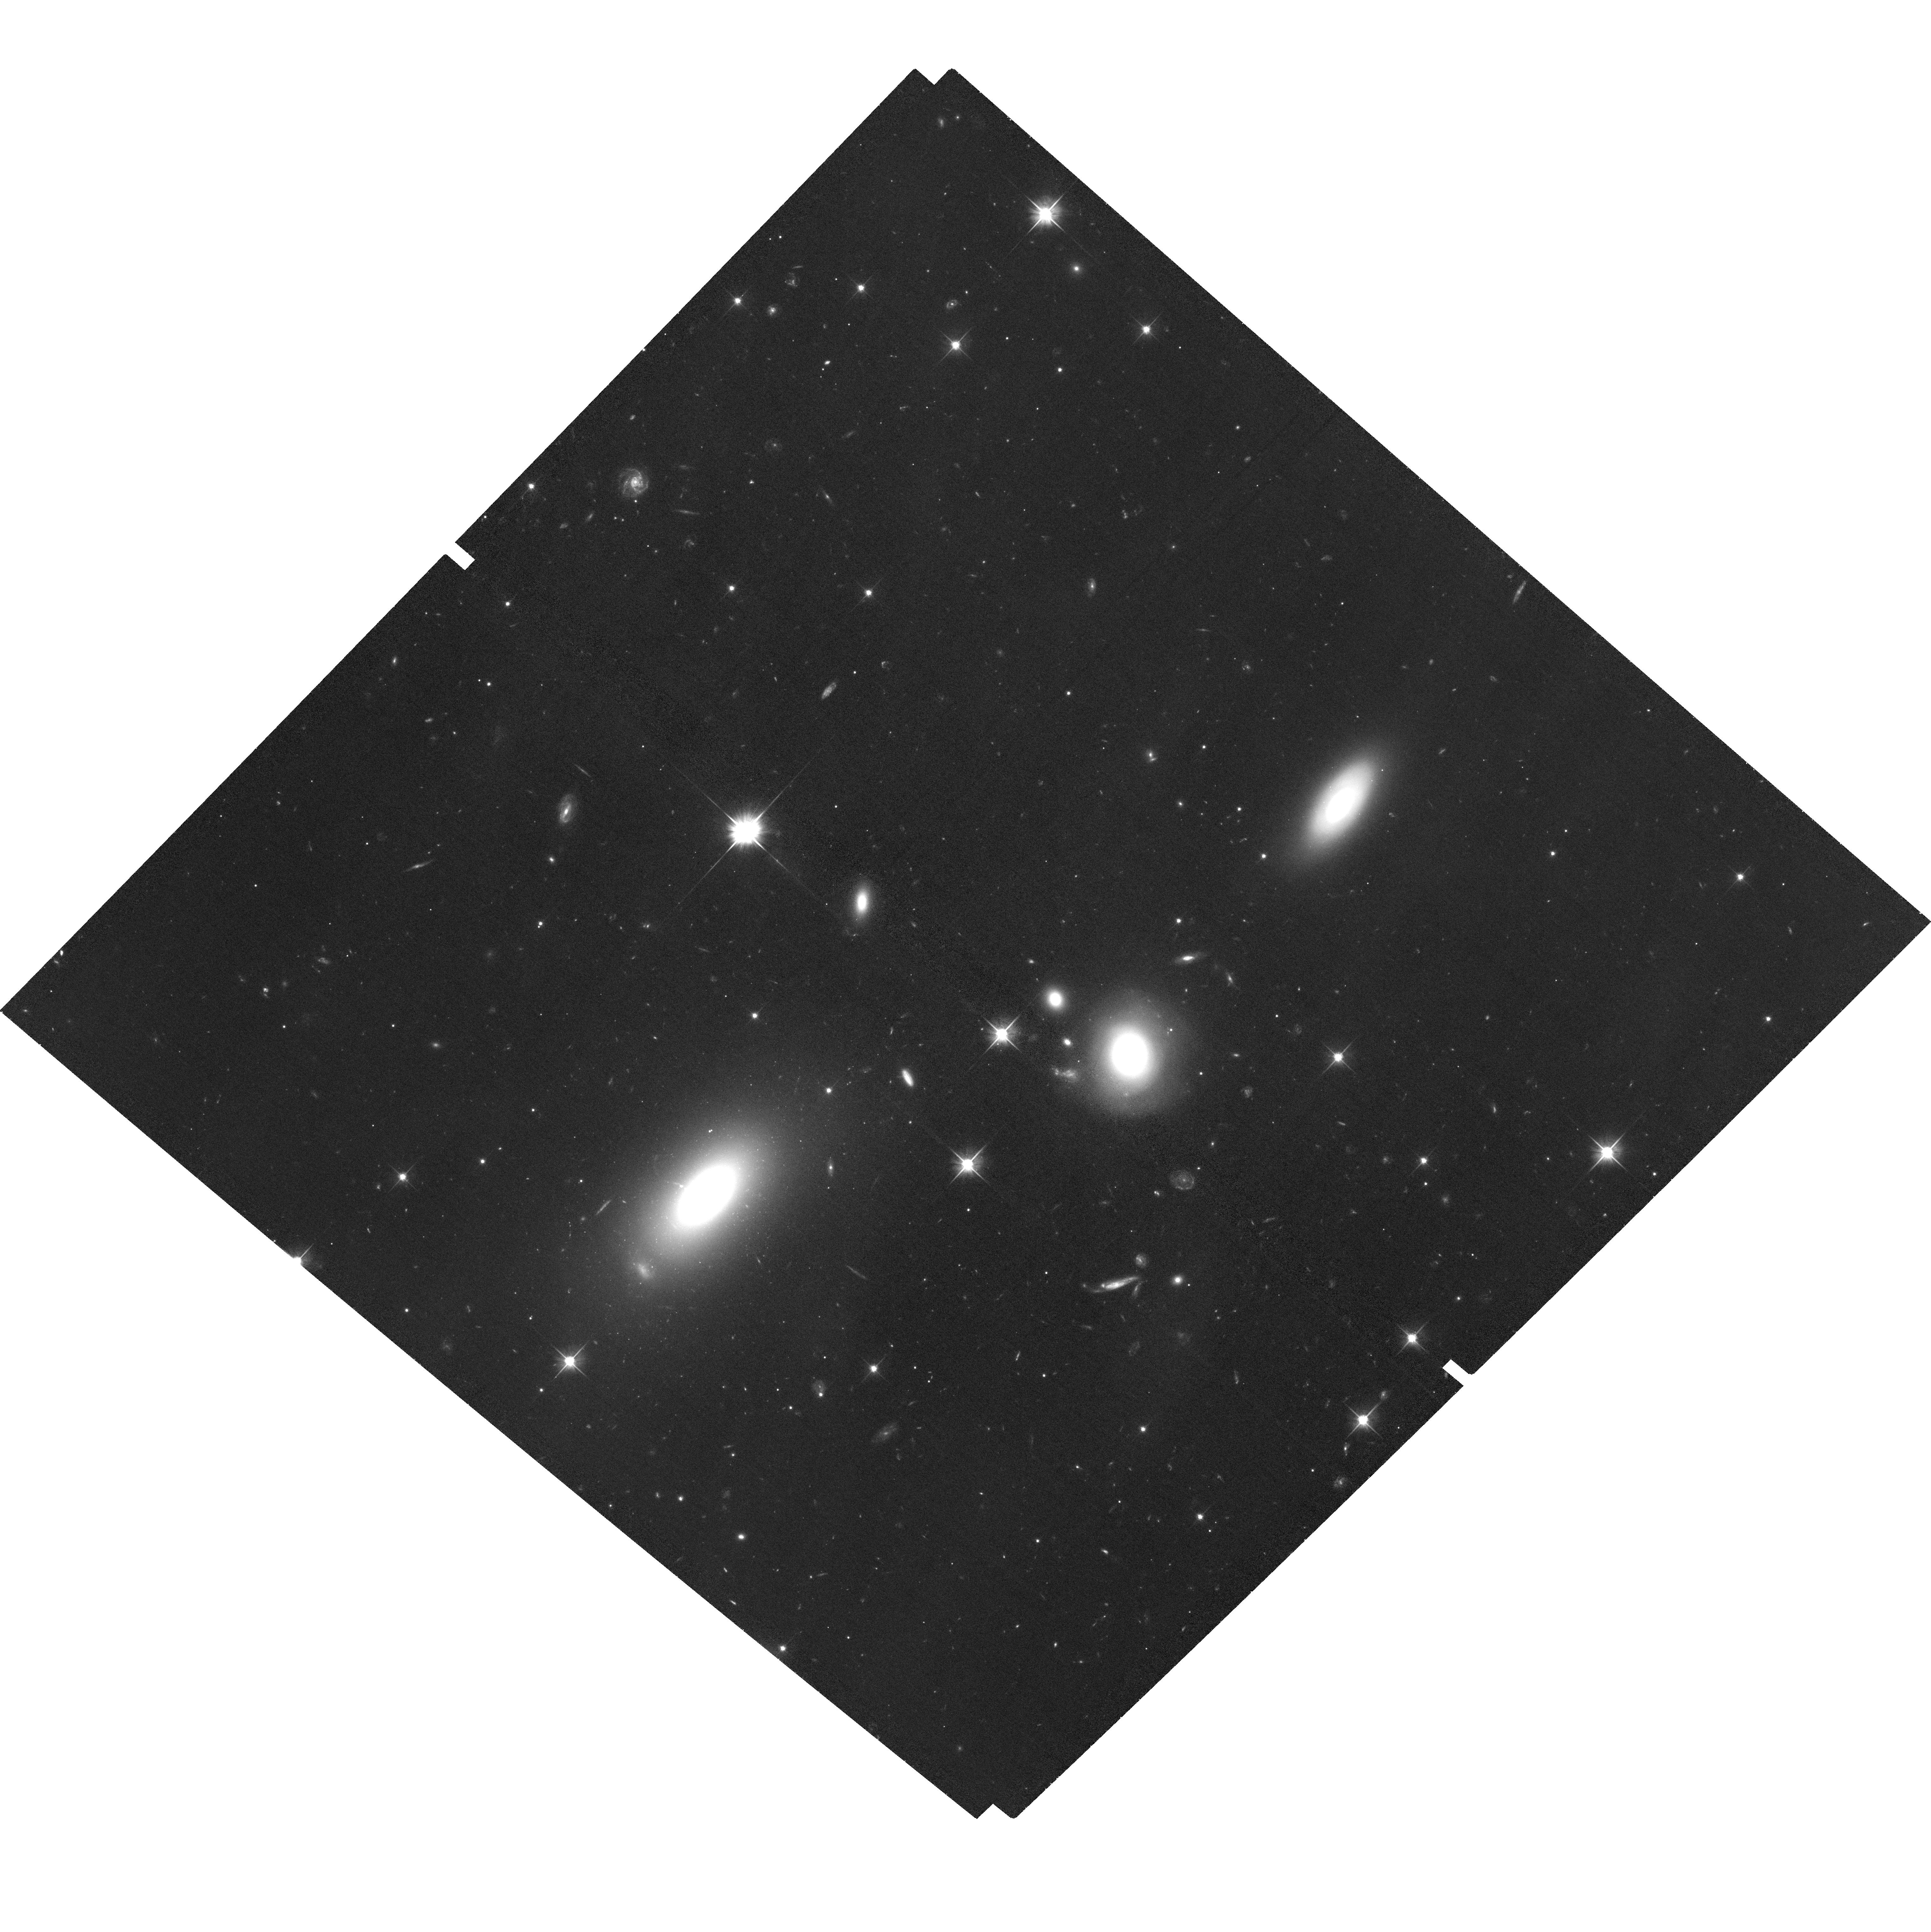
Target: 4C00.58
Instrument: ACS/WFC
Filter: F606W
Exposure: 1.1 h
Observation ID: hst_13676_04_acs_wfc_f606w_jckz04

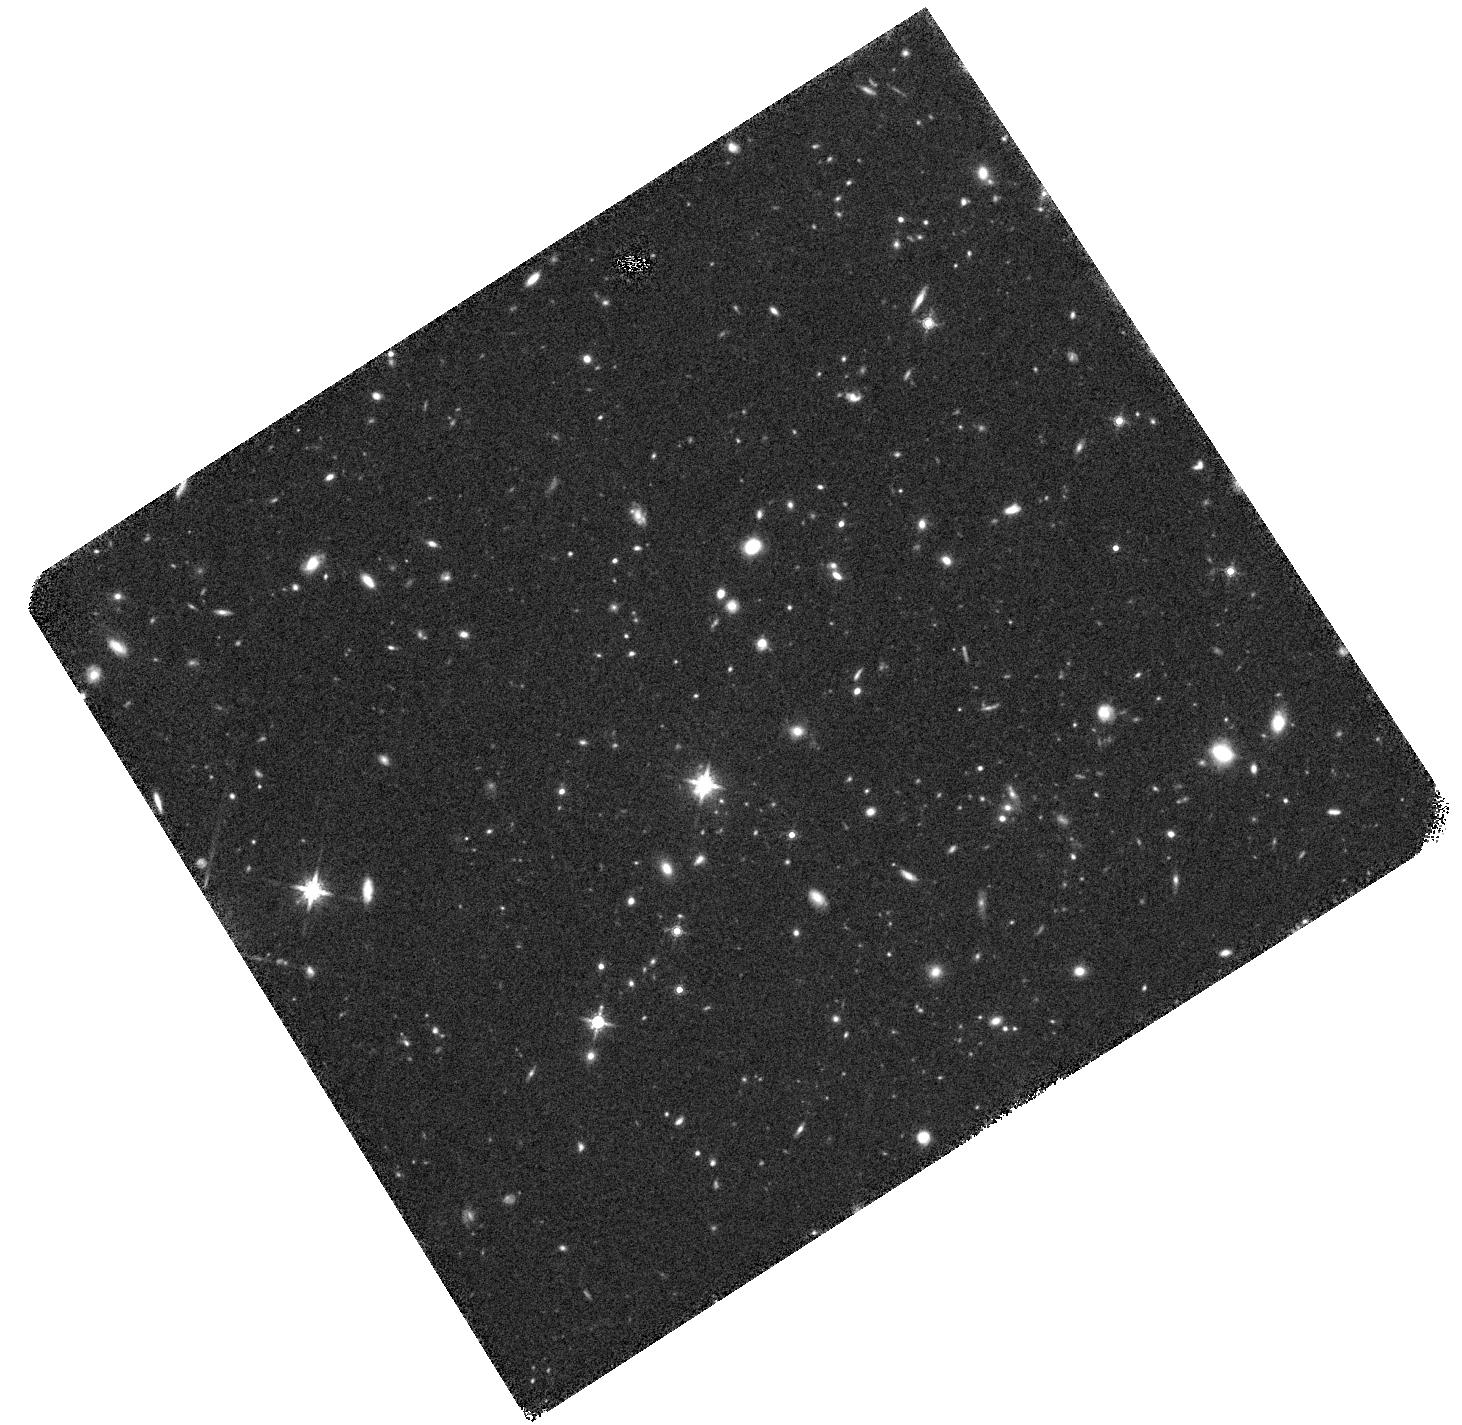
Target: 4C65.15
Instrument: WFC3/IR
Filter: F160W
Exposure: 45 min
Observation ID: hst_13676_07_wfc3_ir_f160w_ickz07

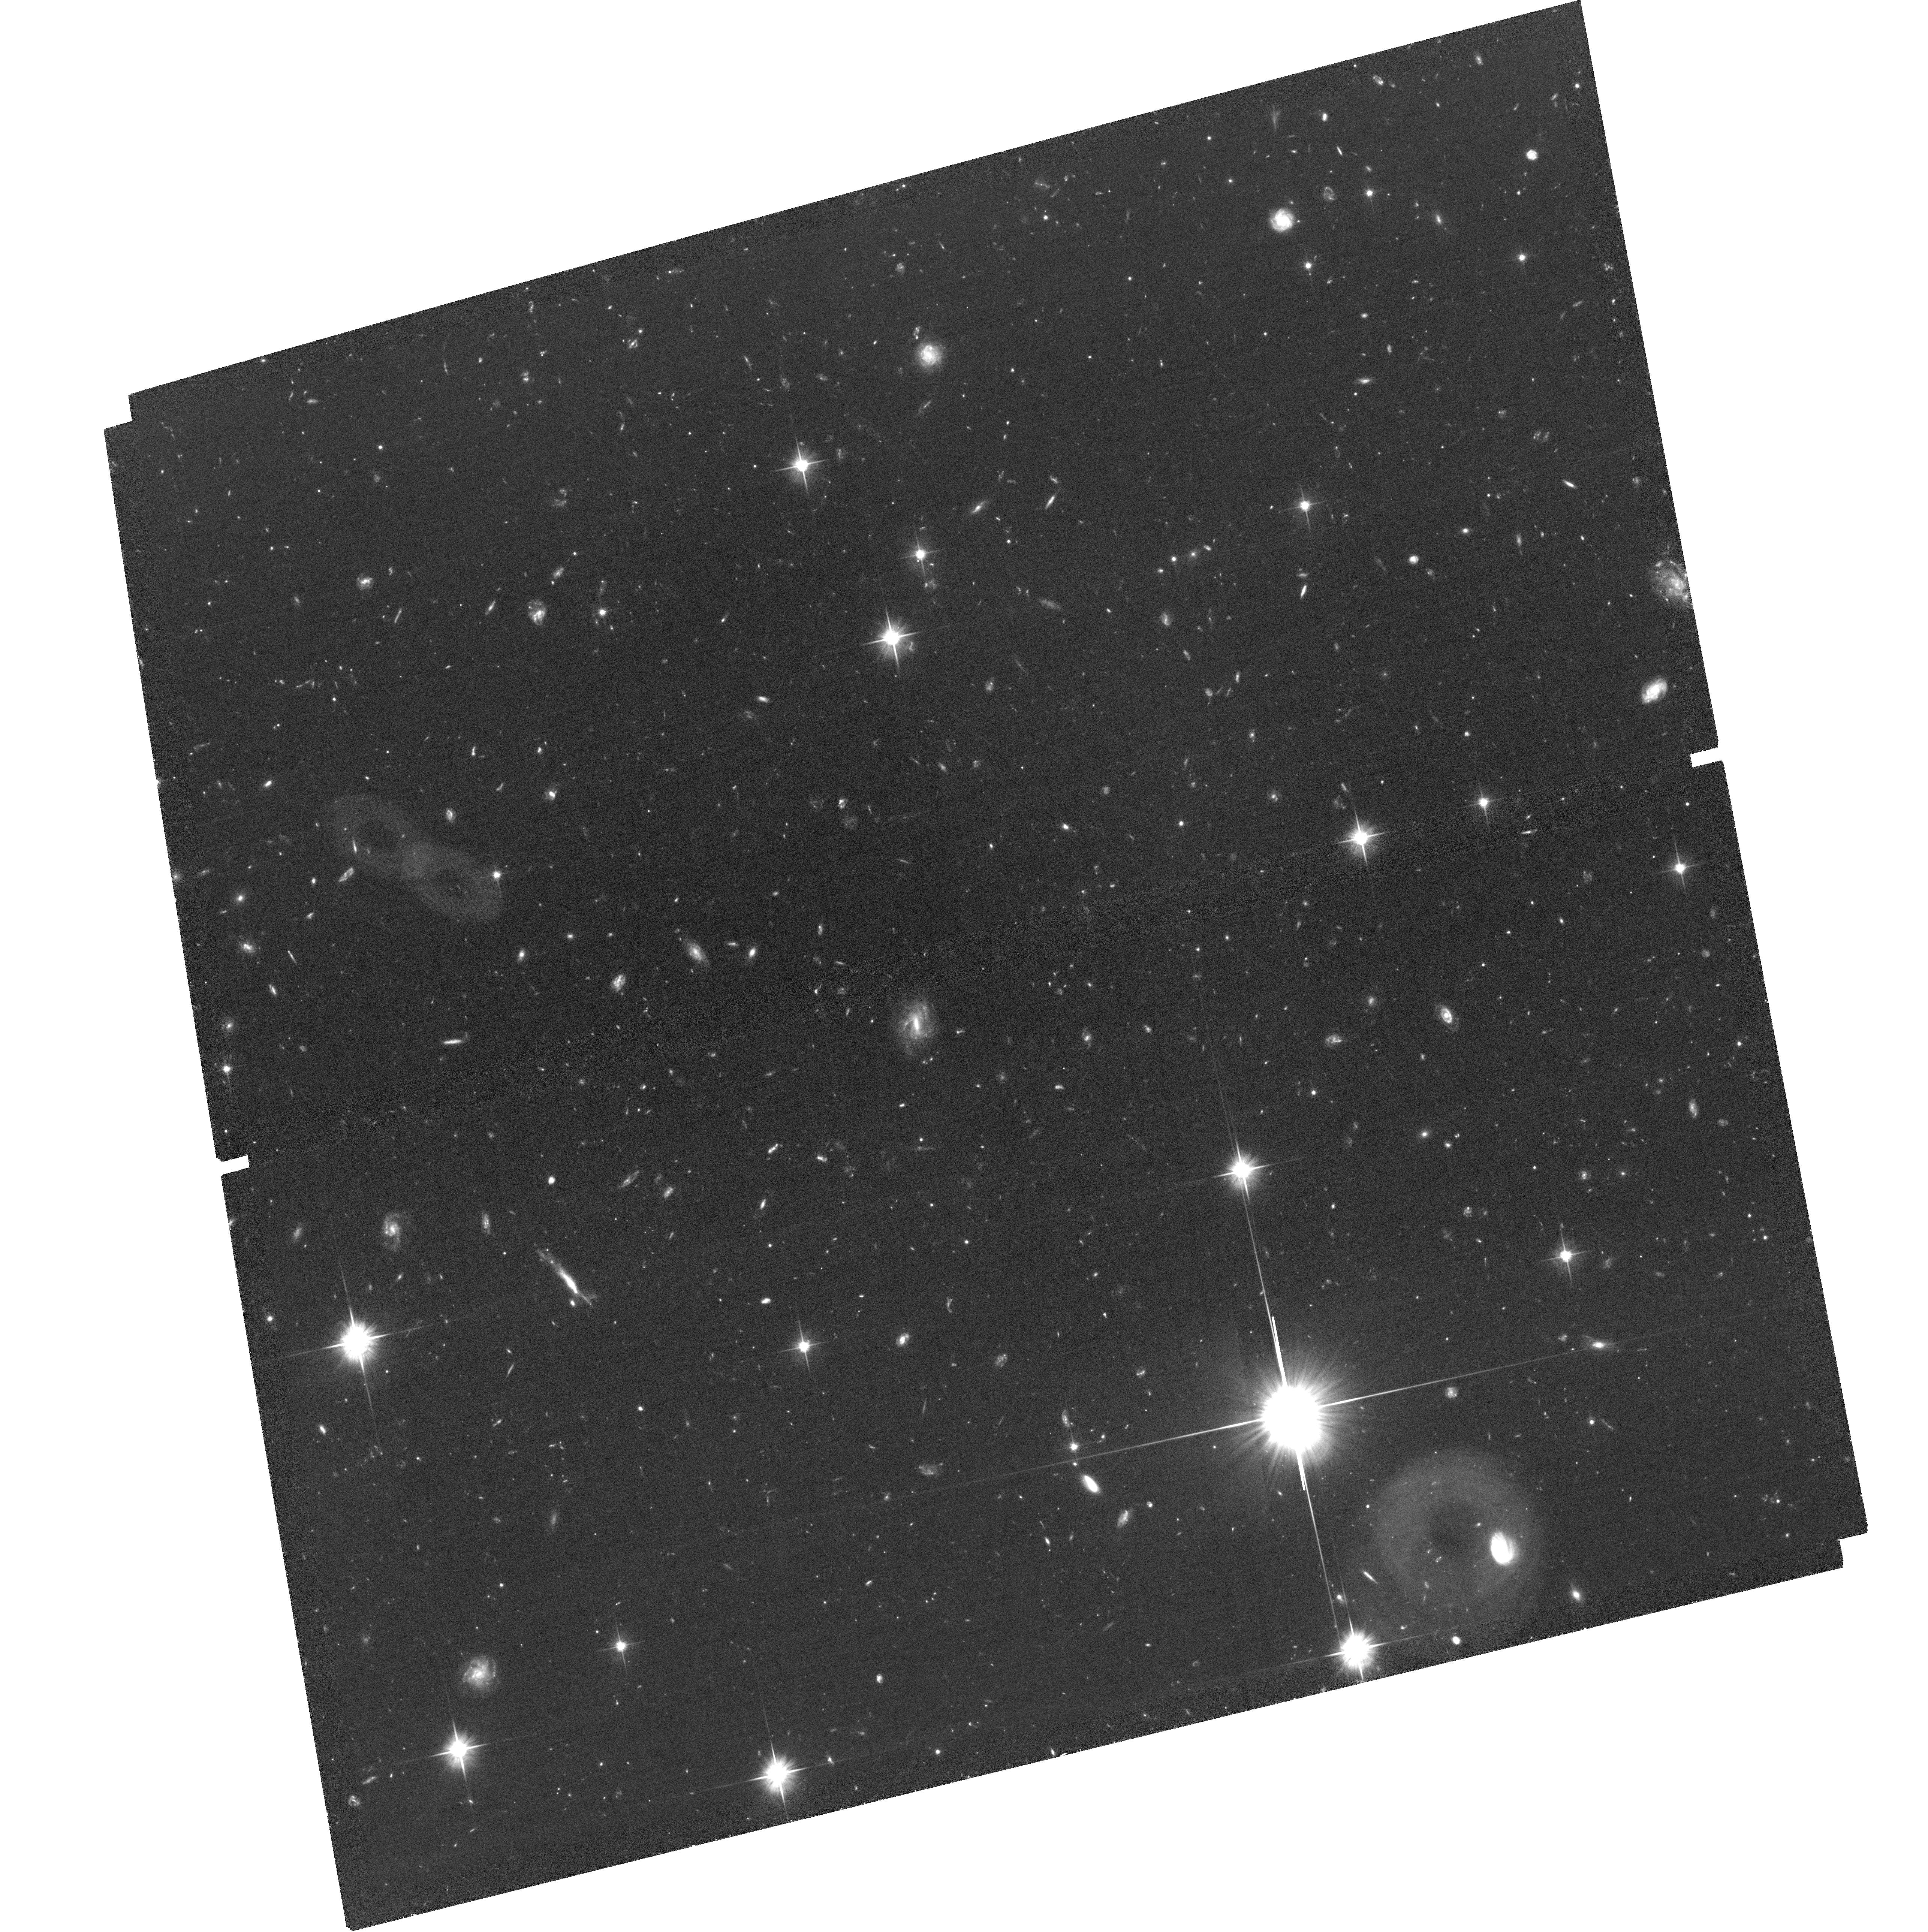
Target: 4C62.29
Instrument: ACS/WFC
Filter: F606W
Exposure: 2.5 h
Observation ID: hst_13676_01_acs_wfc_f606w_jckz01

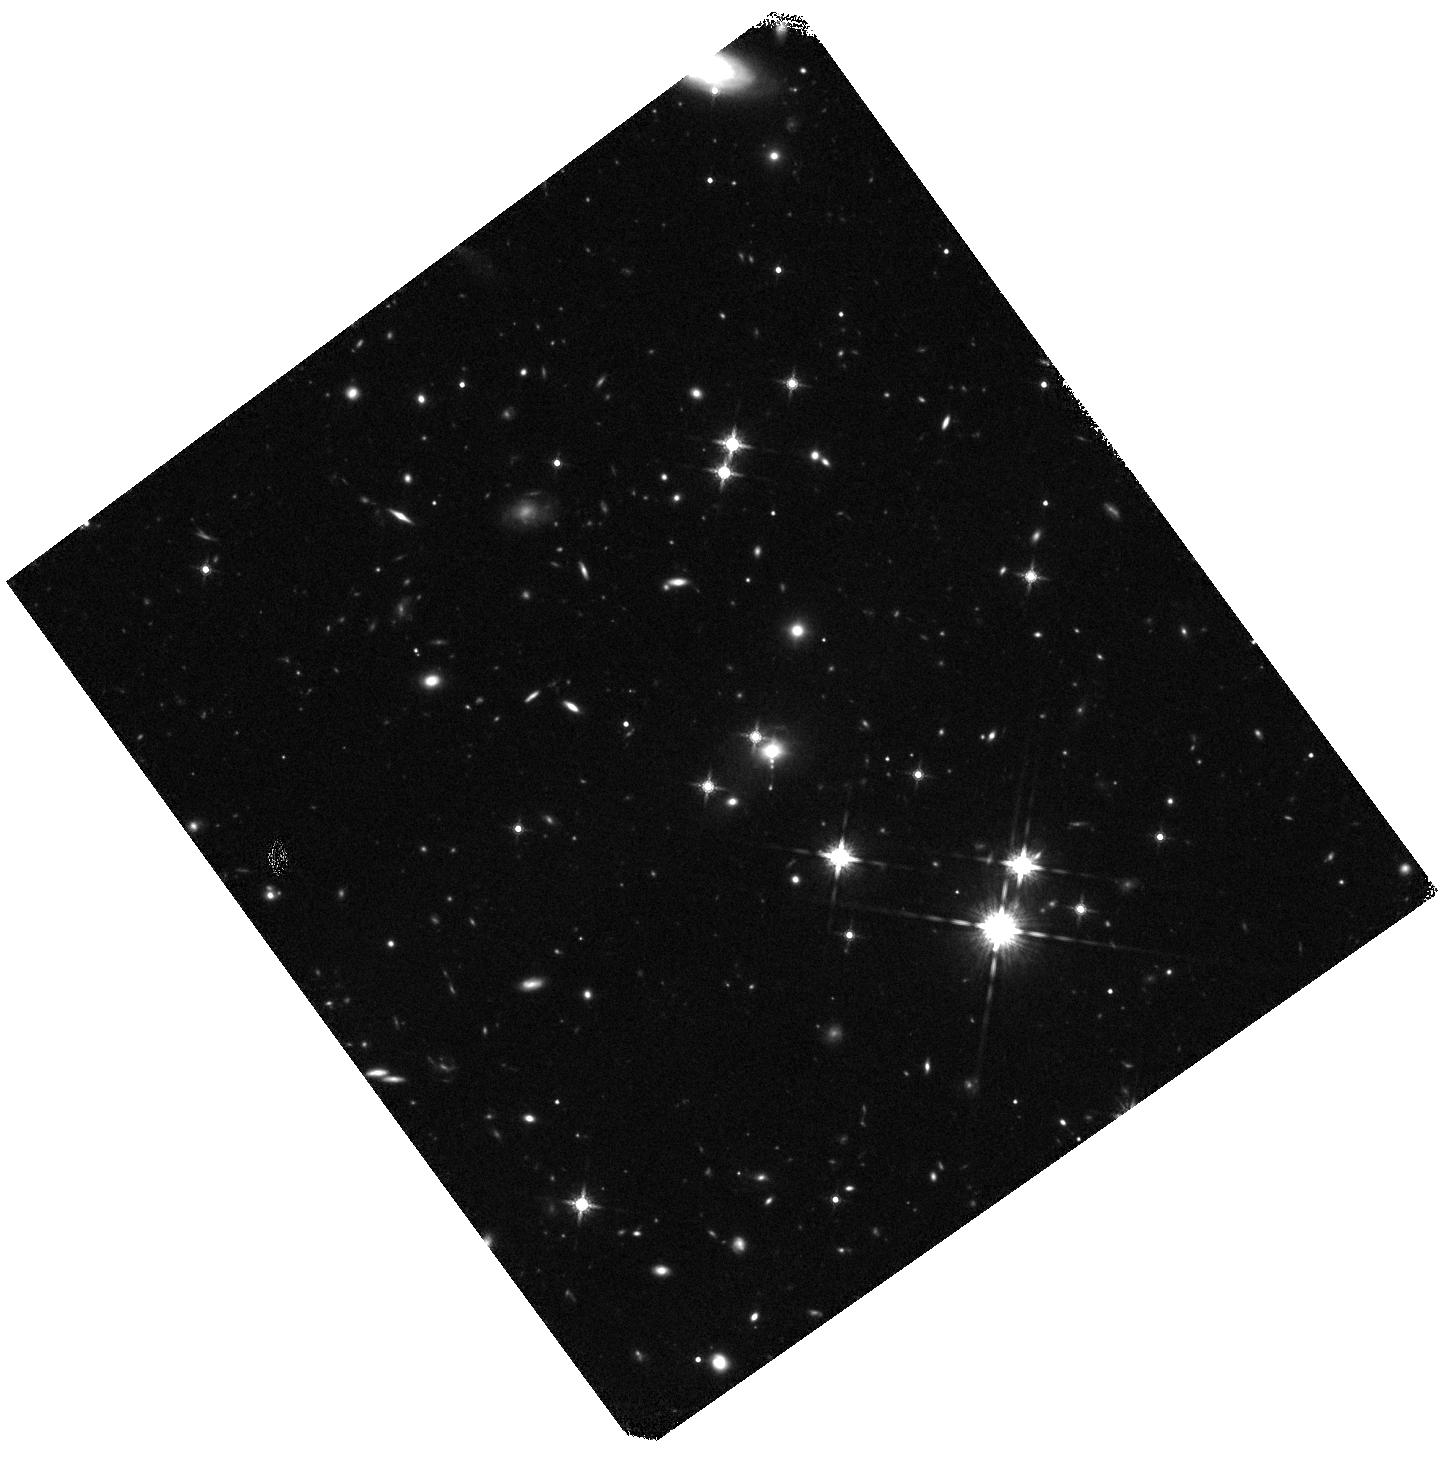
Target: 4C08.64
Instrument: WFC3/IR
Filter: F160W
Exposure: 40 min
Observation ID: hst_13676_06_wfc3_ir_f160w_ickz06

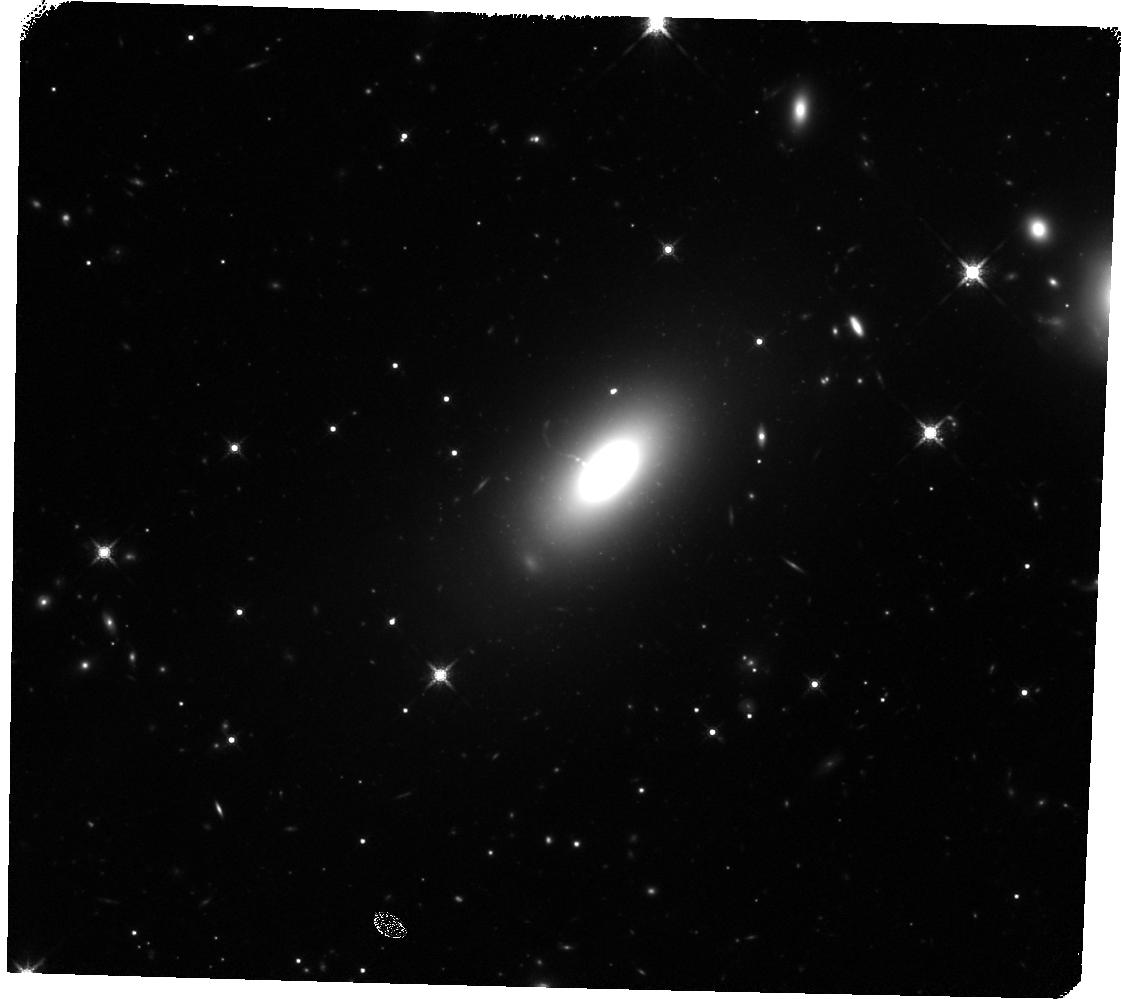
Target: 4C00.58
Instrument: WFC3/IR
Filter: F160W
Exposure: 41 min
Observation ID: hst_13676_08_wfc3_ir_f160w_ickz08

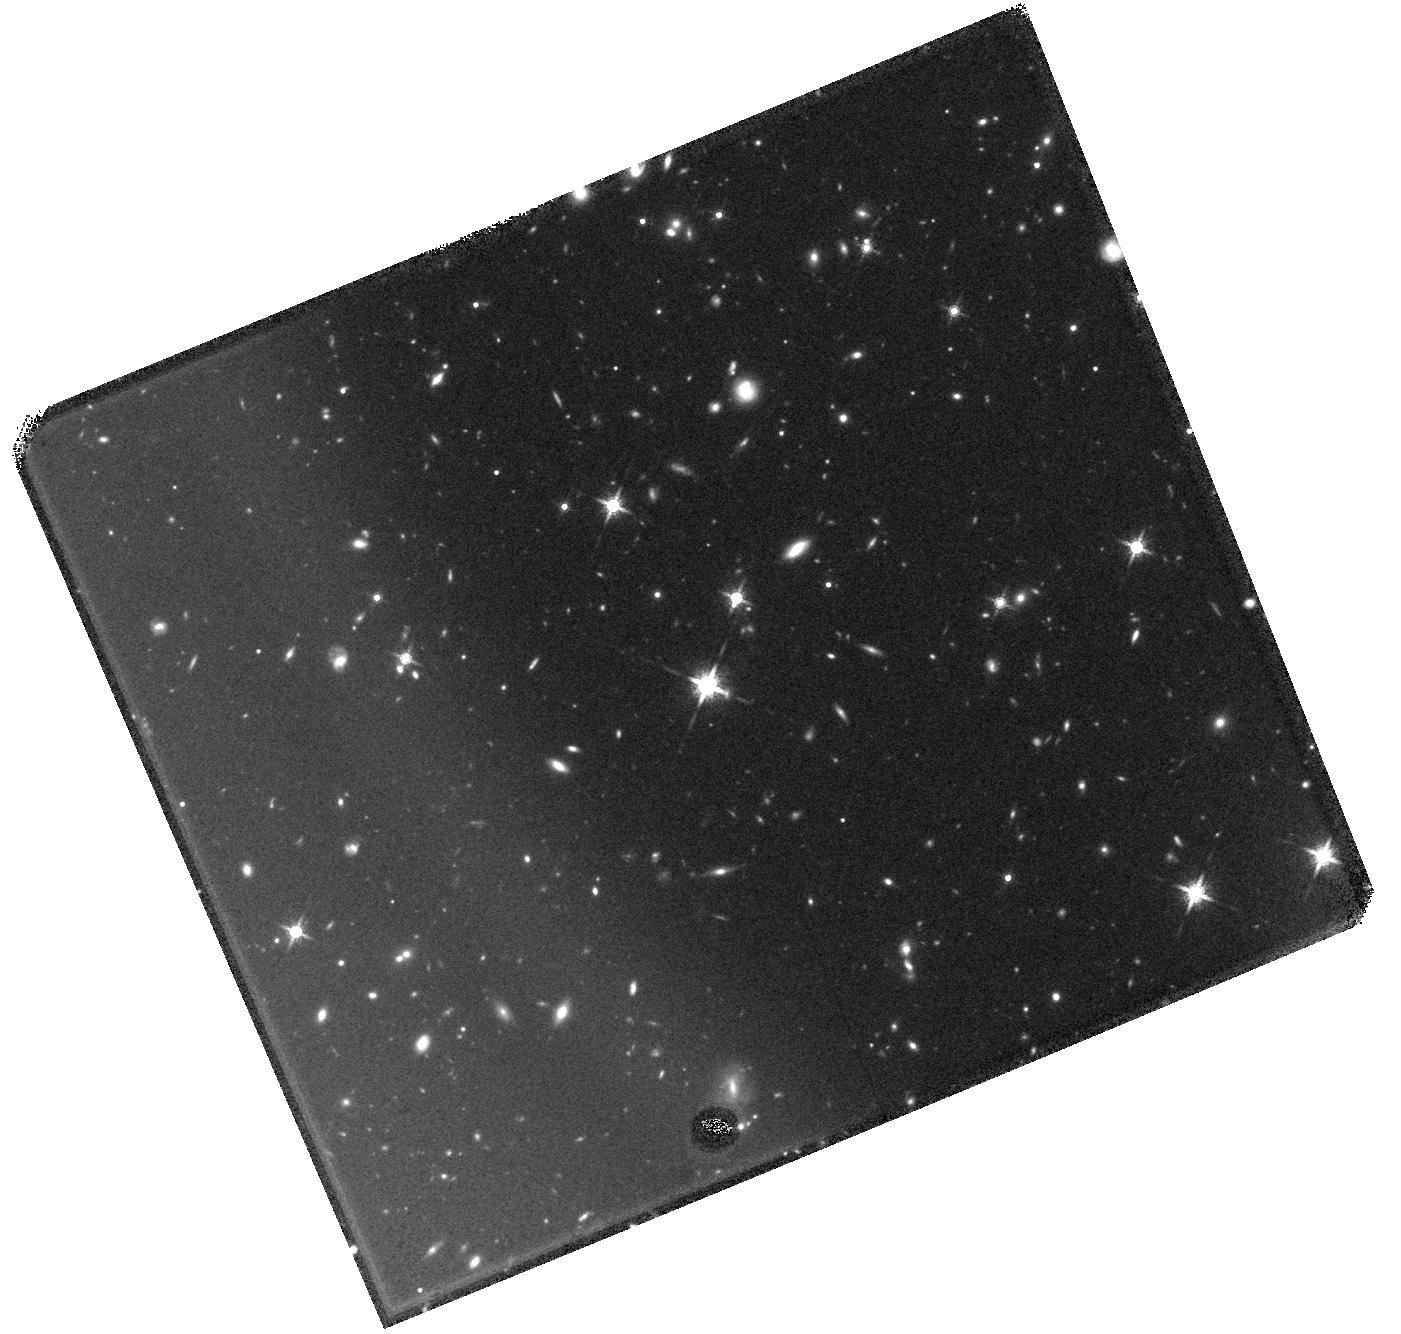
Target: 4C62.29
Instrument: WFC3/IR
Filter: F160W
Exposure: 42 min
Observation ID: hst_13676_05_wfc3_ir_f160w_ickz05

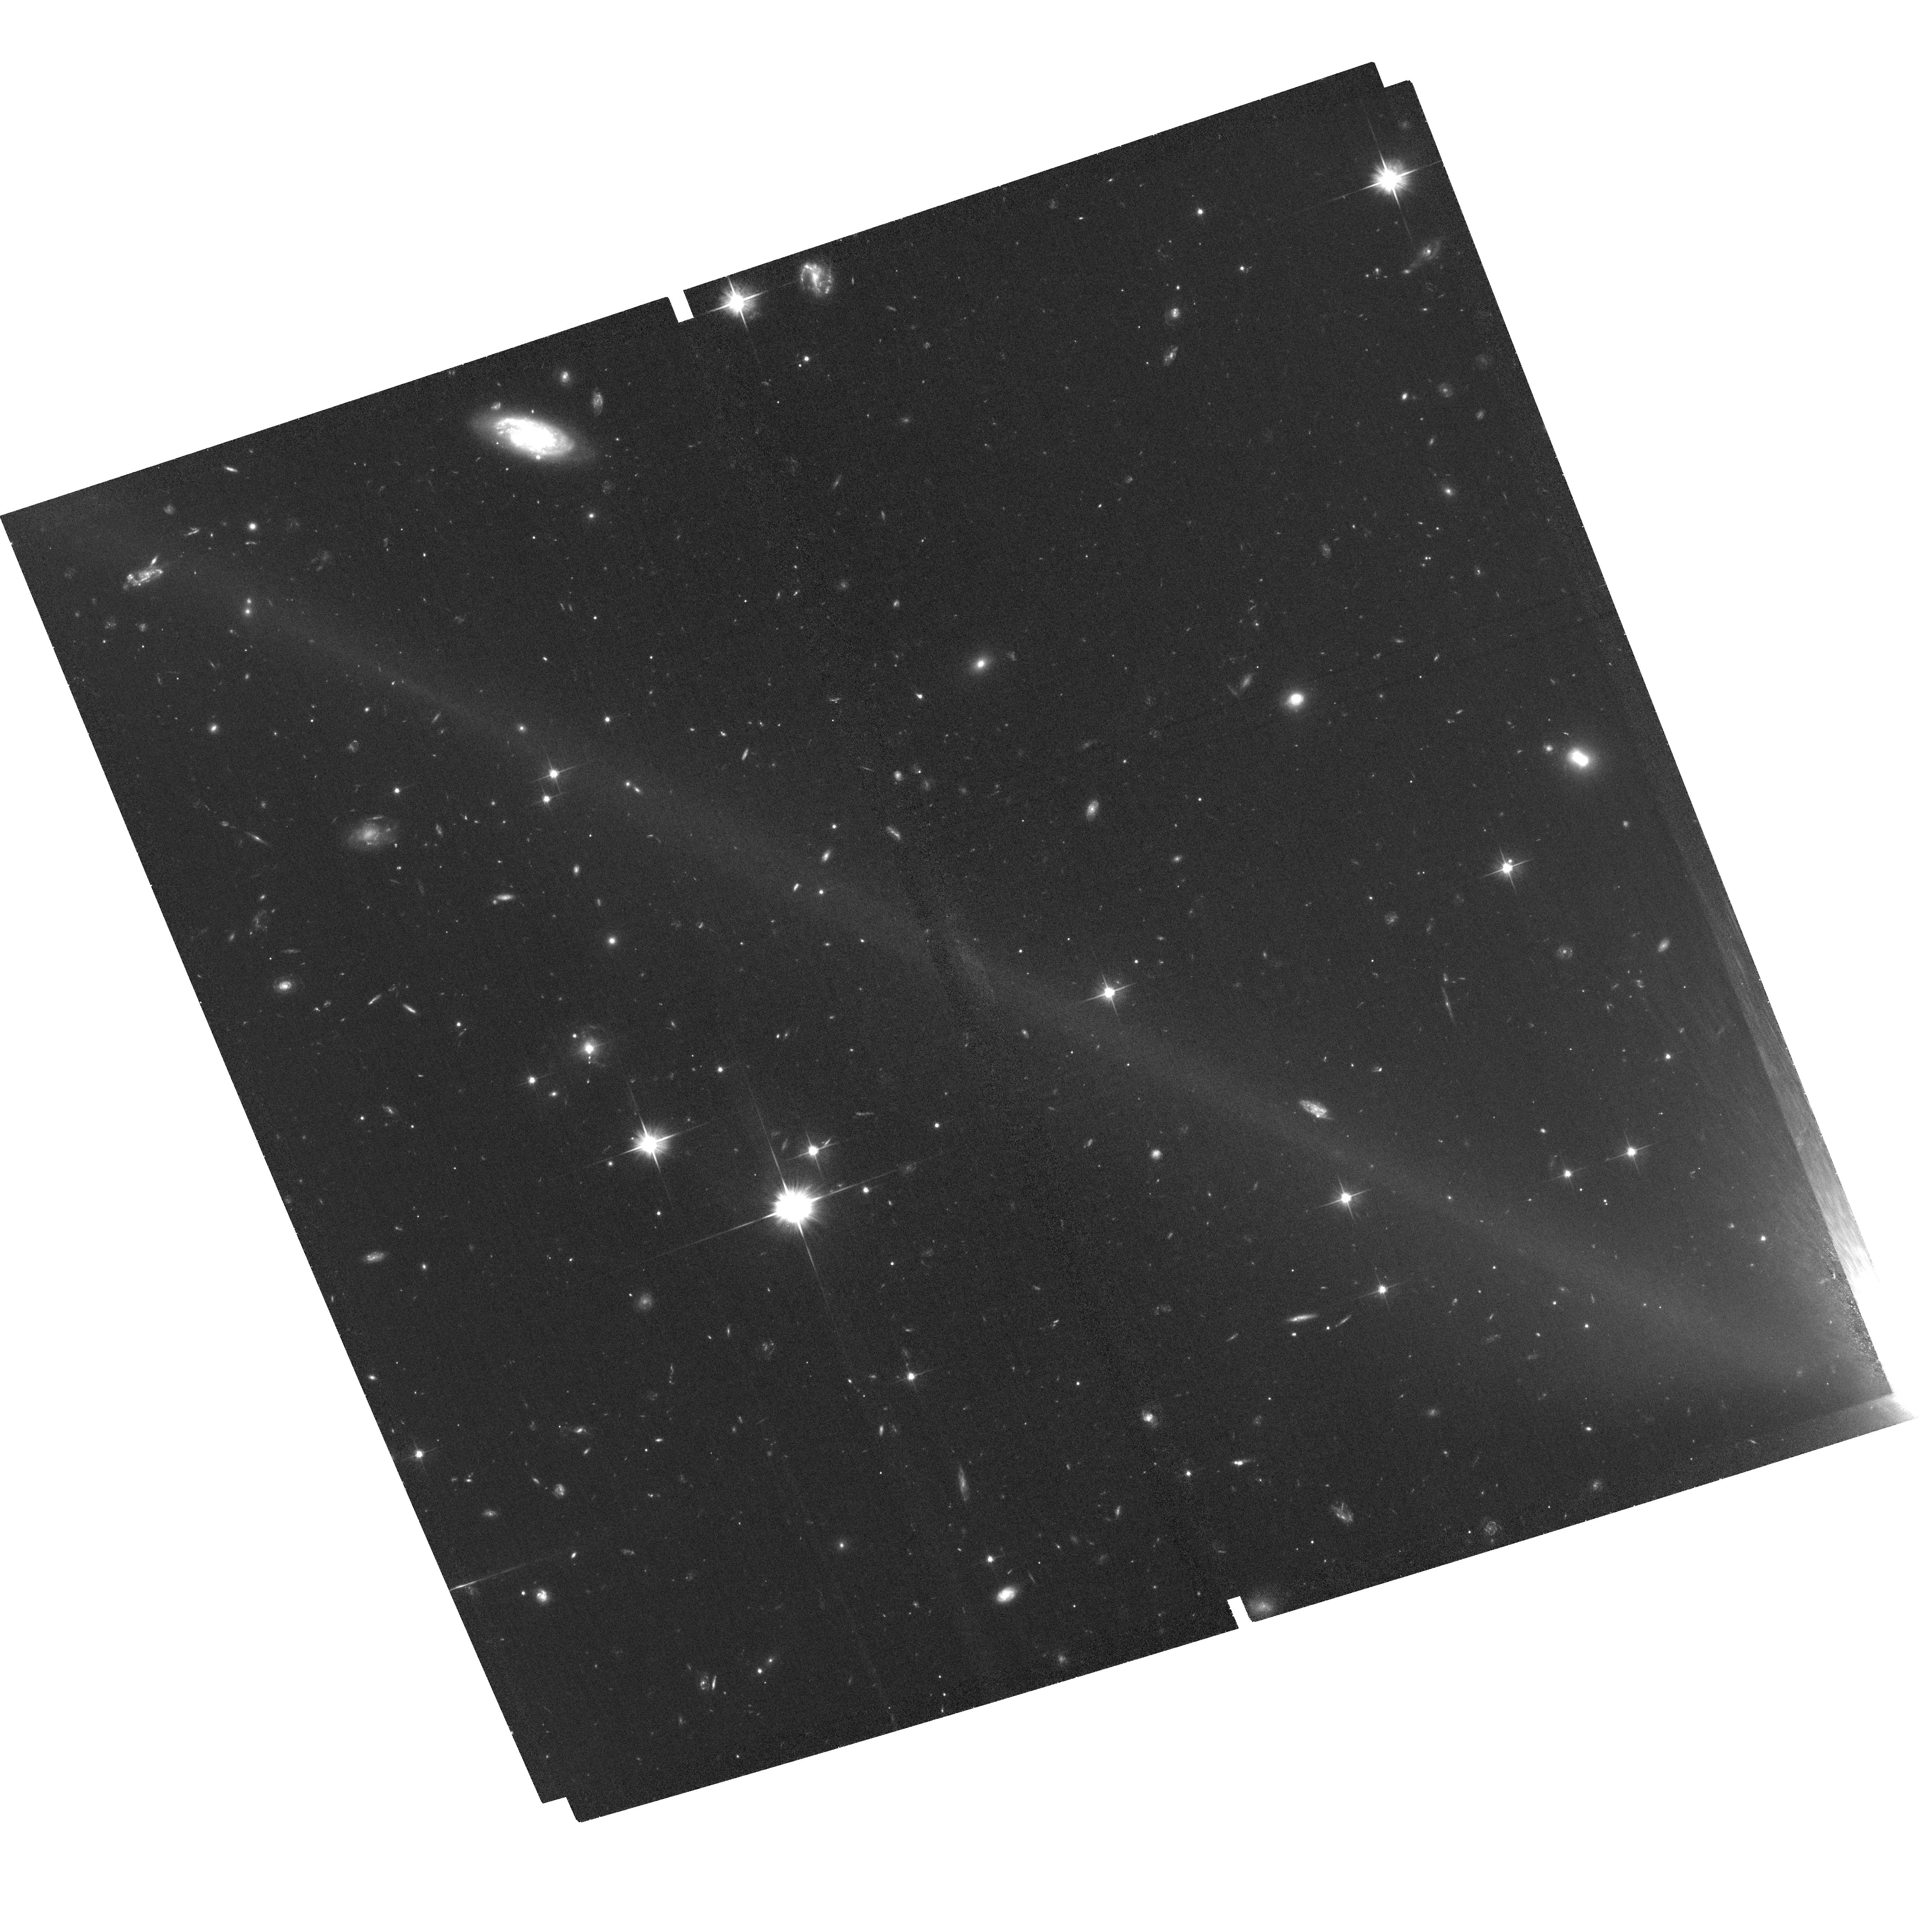
Target: 4C08.64
Instrument: ACS/WFC
Filter: F606W
Exposure: 1.1 h
Observation ID: hst_13676_02_acs_wfc_f606w_jckz02

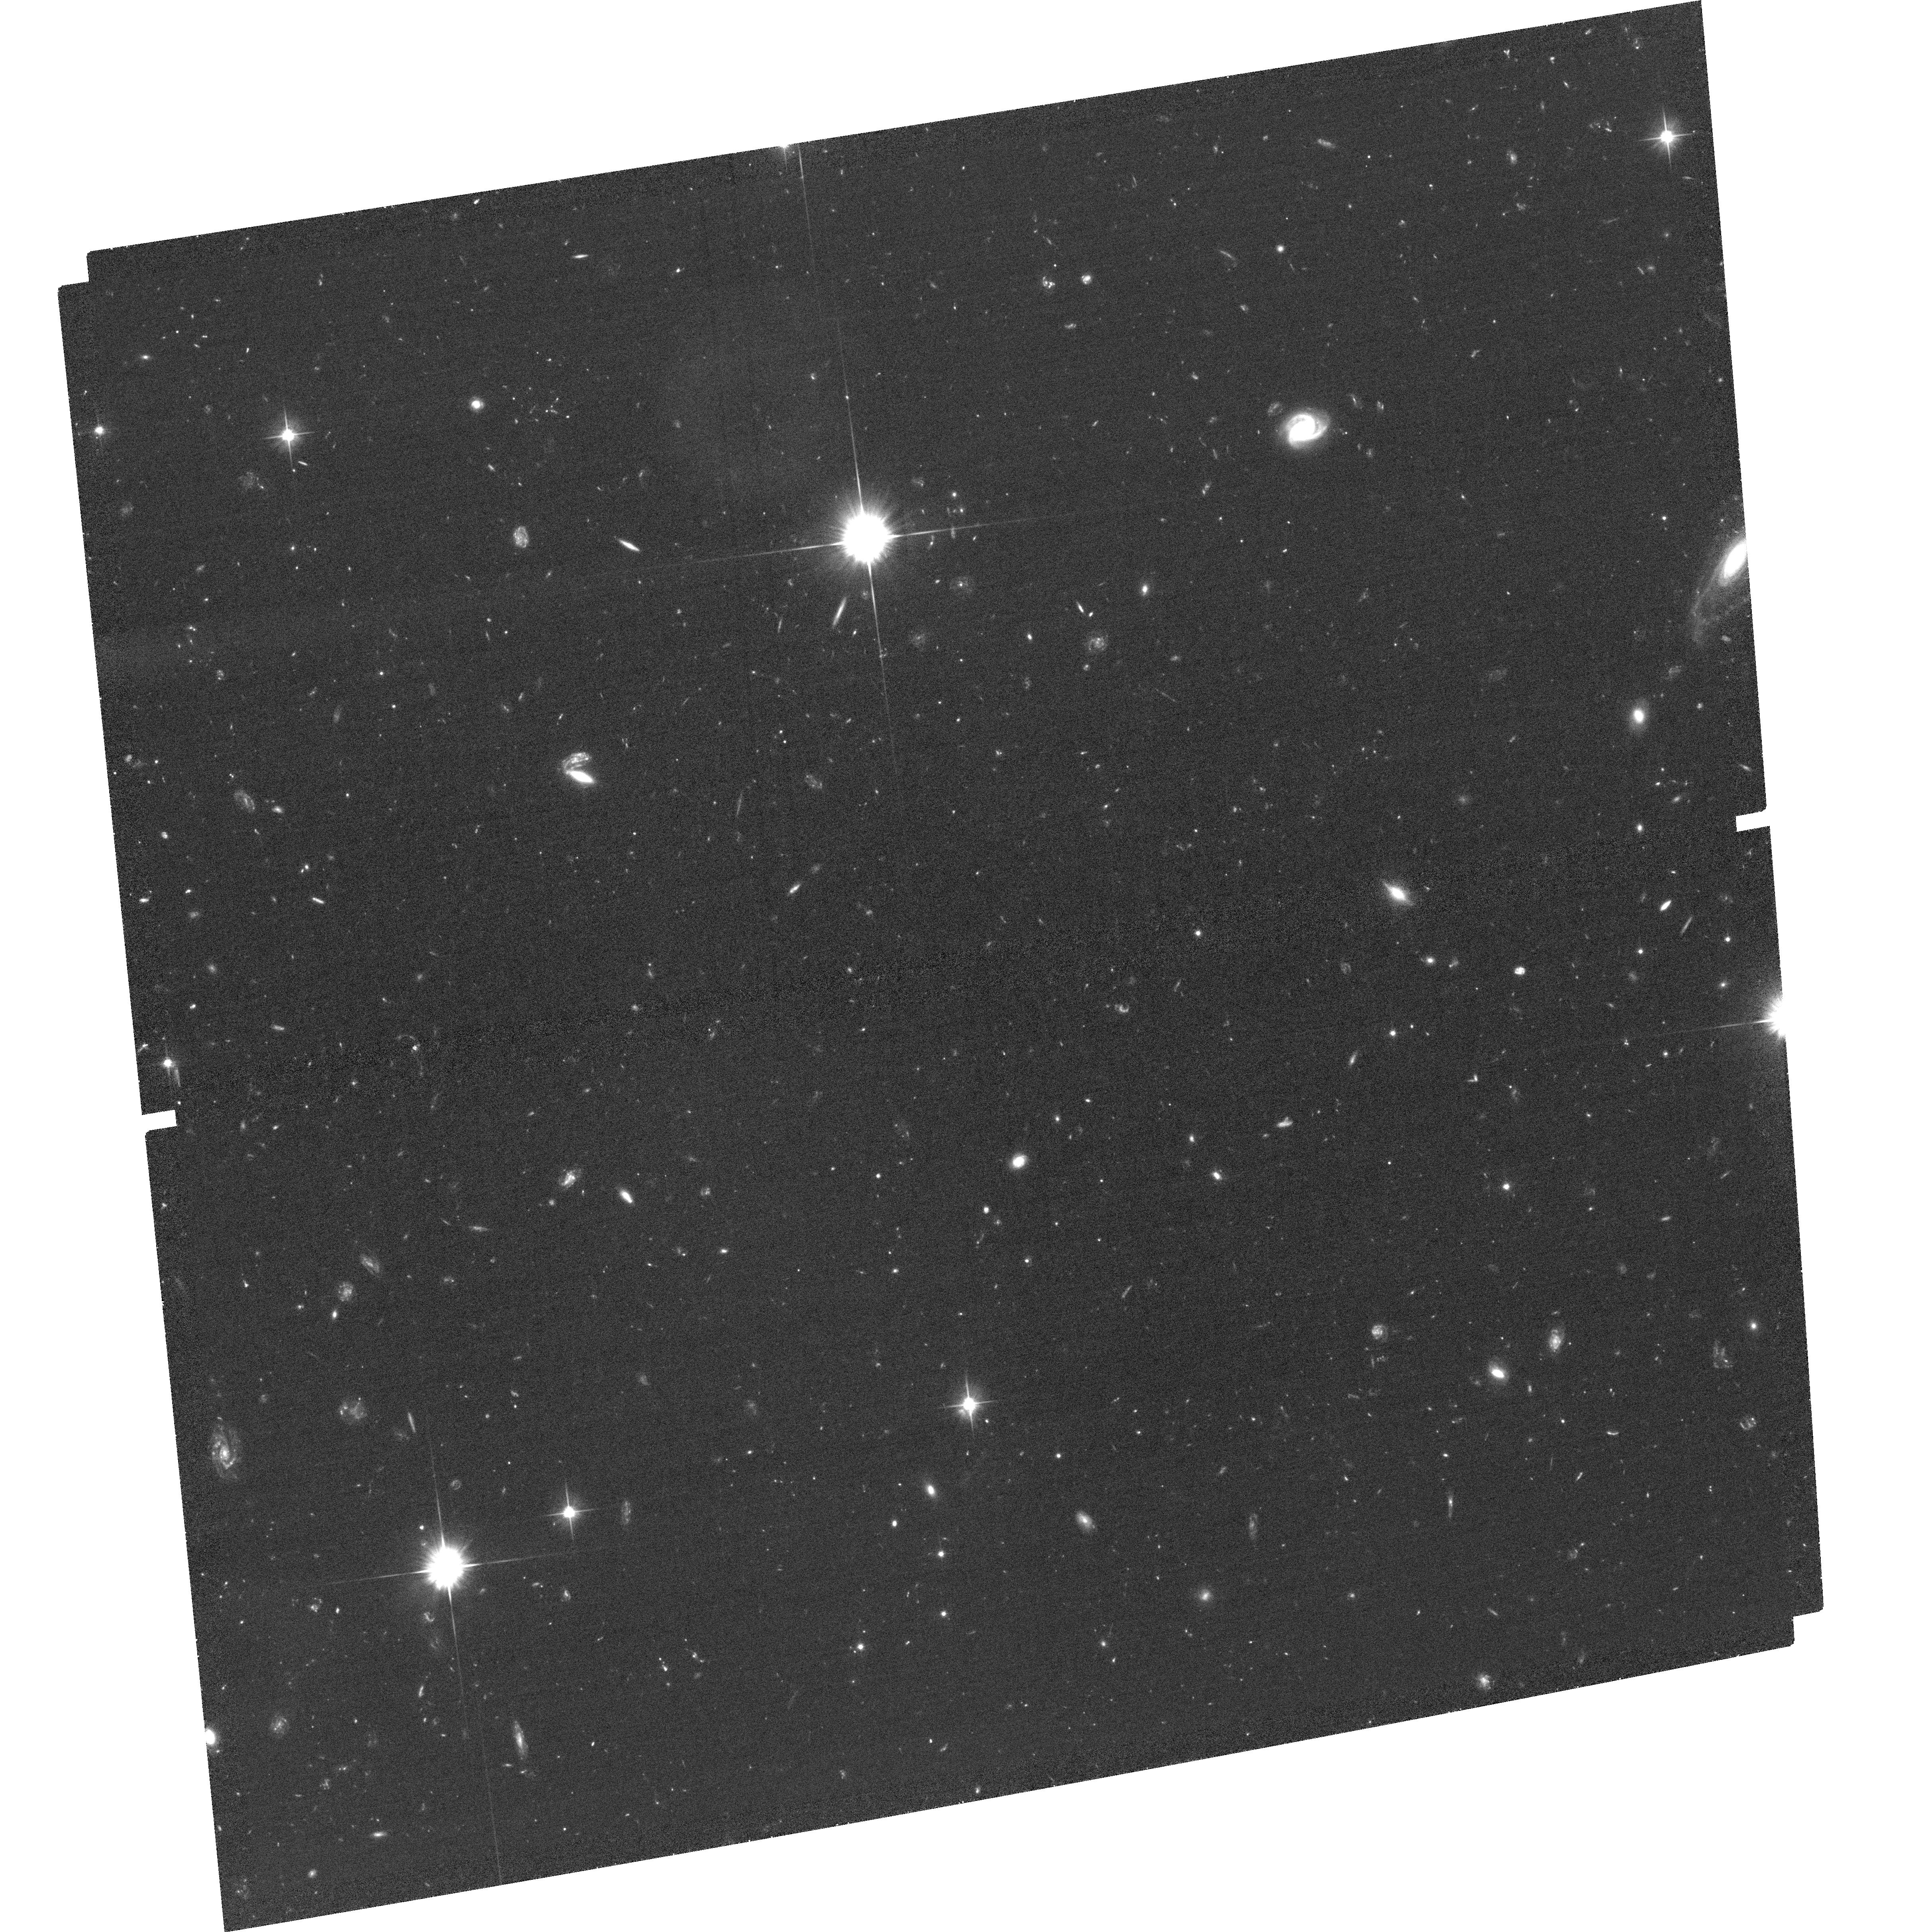
Target: 4C65.15
Instrument: ACS/WFC
Filter: F606W
Exposure: 1.3 h
Observation ID: hst_13676_03_acs_wfc_f606w_jckz03

Solving the X-ray Origin Problem in Kiloparsec-Scale Relativistic Jets: Hubble Provides the Missing Key (PI: Meyer, Eileen T)

We propose infrared and optical imaging of four active galaxies with powerful kpc-scale jets, chosen based on existing radio, X-ray, and gamma-ray observations. The proposed observations present a significant opportunity to advance our understanding of both the kinetic energy carried by jets, and the particle accleration mechanisms that produce high-energy emission seen hundreds of kiloparsecs from the black hole. All four of the kpc-scale jets have been shown with Chandra observations to have very hard X-ray spectra which has lead to the prevailing interpretation that the X-rays are due to inverse-Compton upscattering of CMB photons (IC/CMB) by a jet which is still relativistic on kpc scales. However, very recent work by our group has shown that the gamma-ray flux implied by this mechanism is not apparent in over 5 years of gamma-ray monitoring with the Fermi telescope for several sources, leading us to rule out the IC/CMB mechanism for the nearby source 3C 273 (Meyer et al., 2014). In order to positively rule out the IC/CMB model in the four proposed targets, we require an accurate measurement of the synchrotron spectrum of the jet, in order to exactly predict the gamma-ray spectrum expected and interpret the existing upper limits. As we have shown, the presence of relativistic, synchrotron-emitting electrons necessitates that high-energy IC/CMB emission should be present at a level which depends solely on the speed of the jet, assuming equipartition magnetic fields. Thus, with the HST imaging we propose, we will be able to settle over a decade of ambiguity about the emission mechanism of the X-rays, and place strong limits on the bulk speed of these large-scale jets.